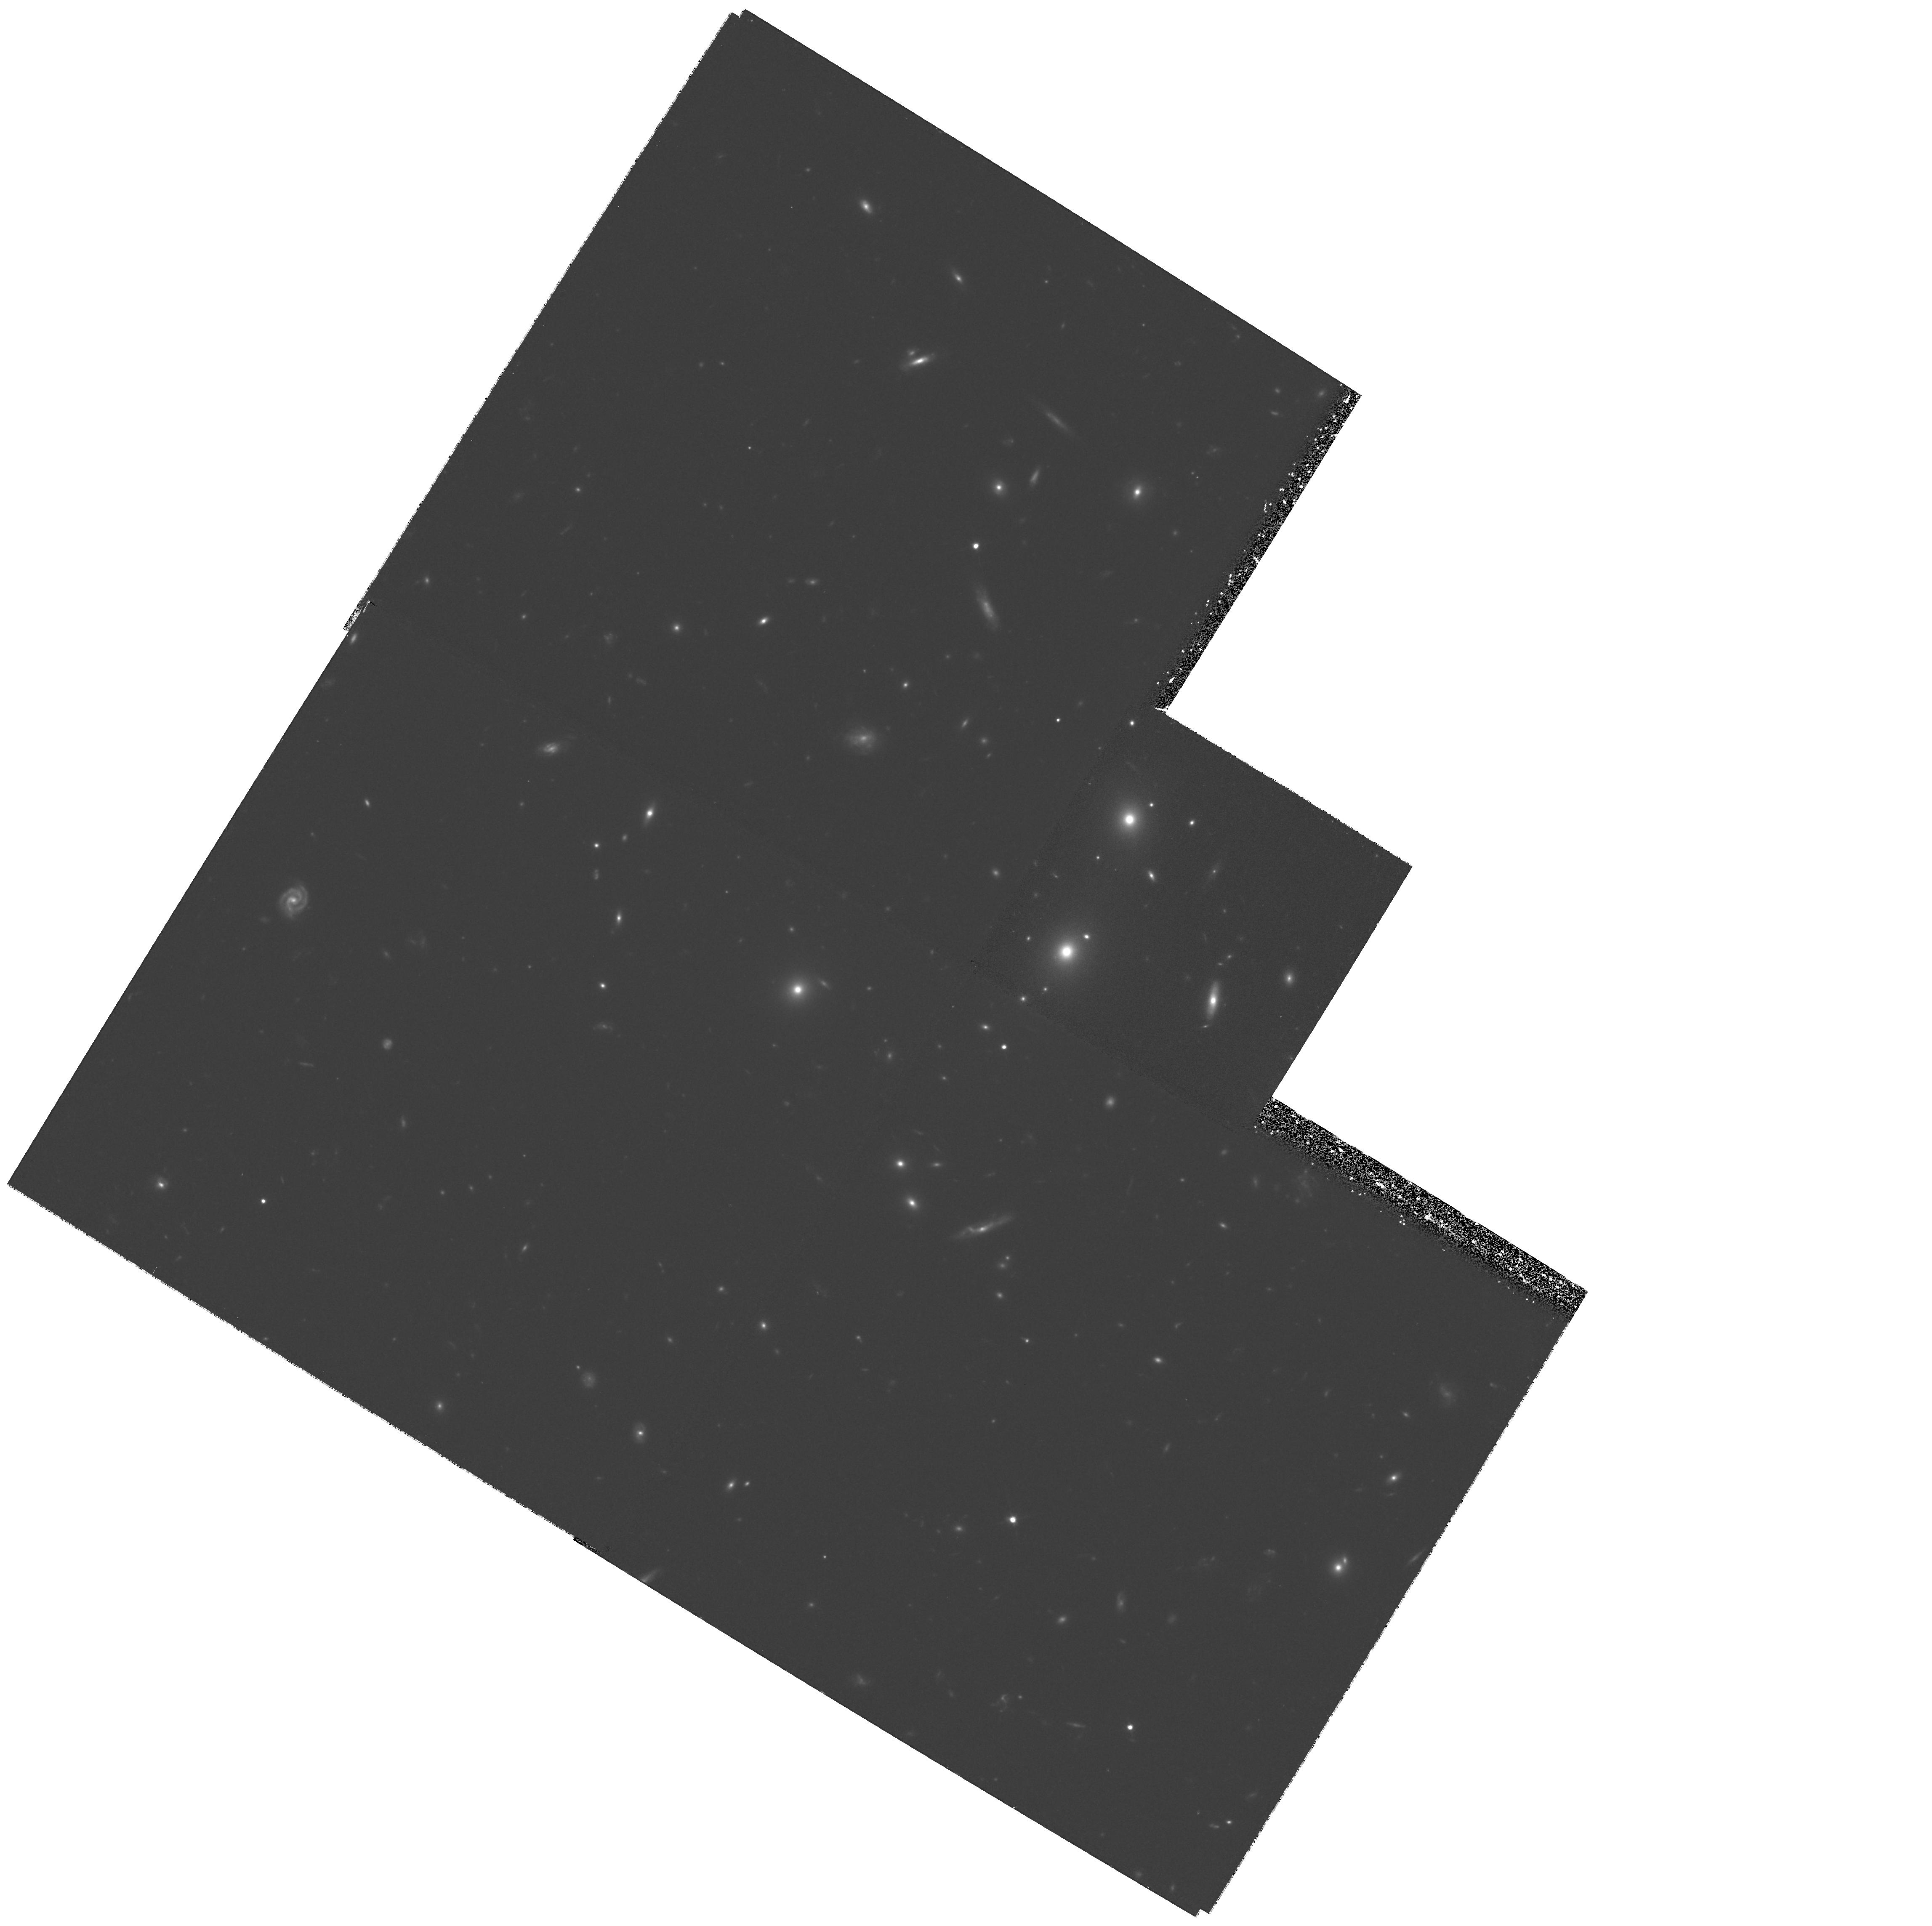
Target: 5C12.251. Instrument: WFPC2/PC. Filter: F702W. Exposure: 1.4 h. Observation ID: hst_6675_05_wfpc2_pc_f702w_u4n205

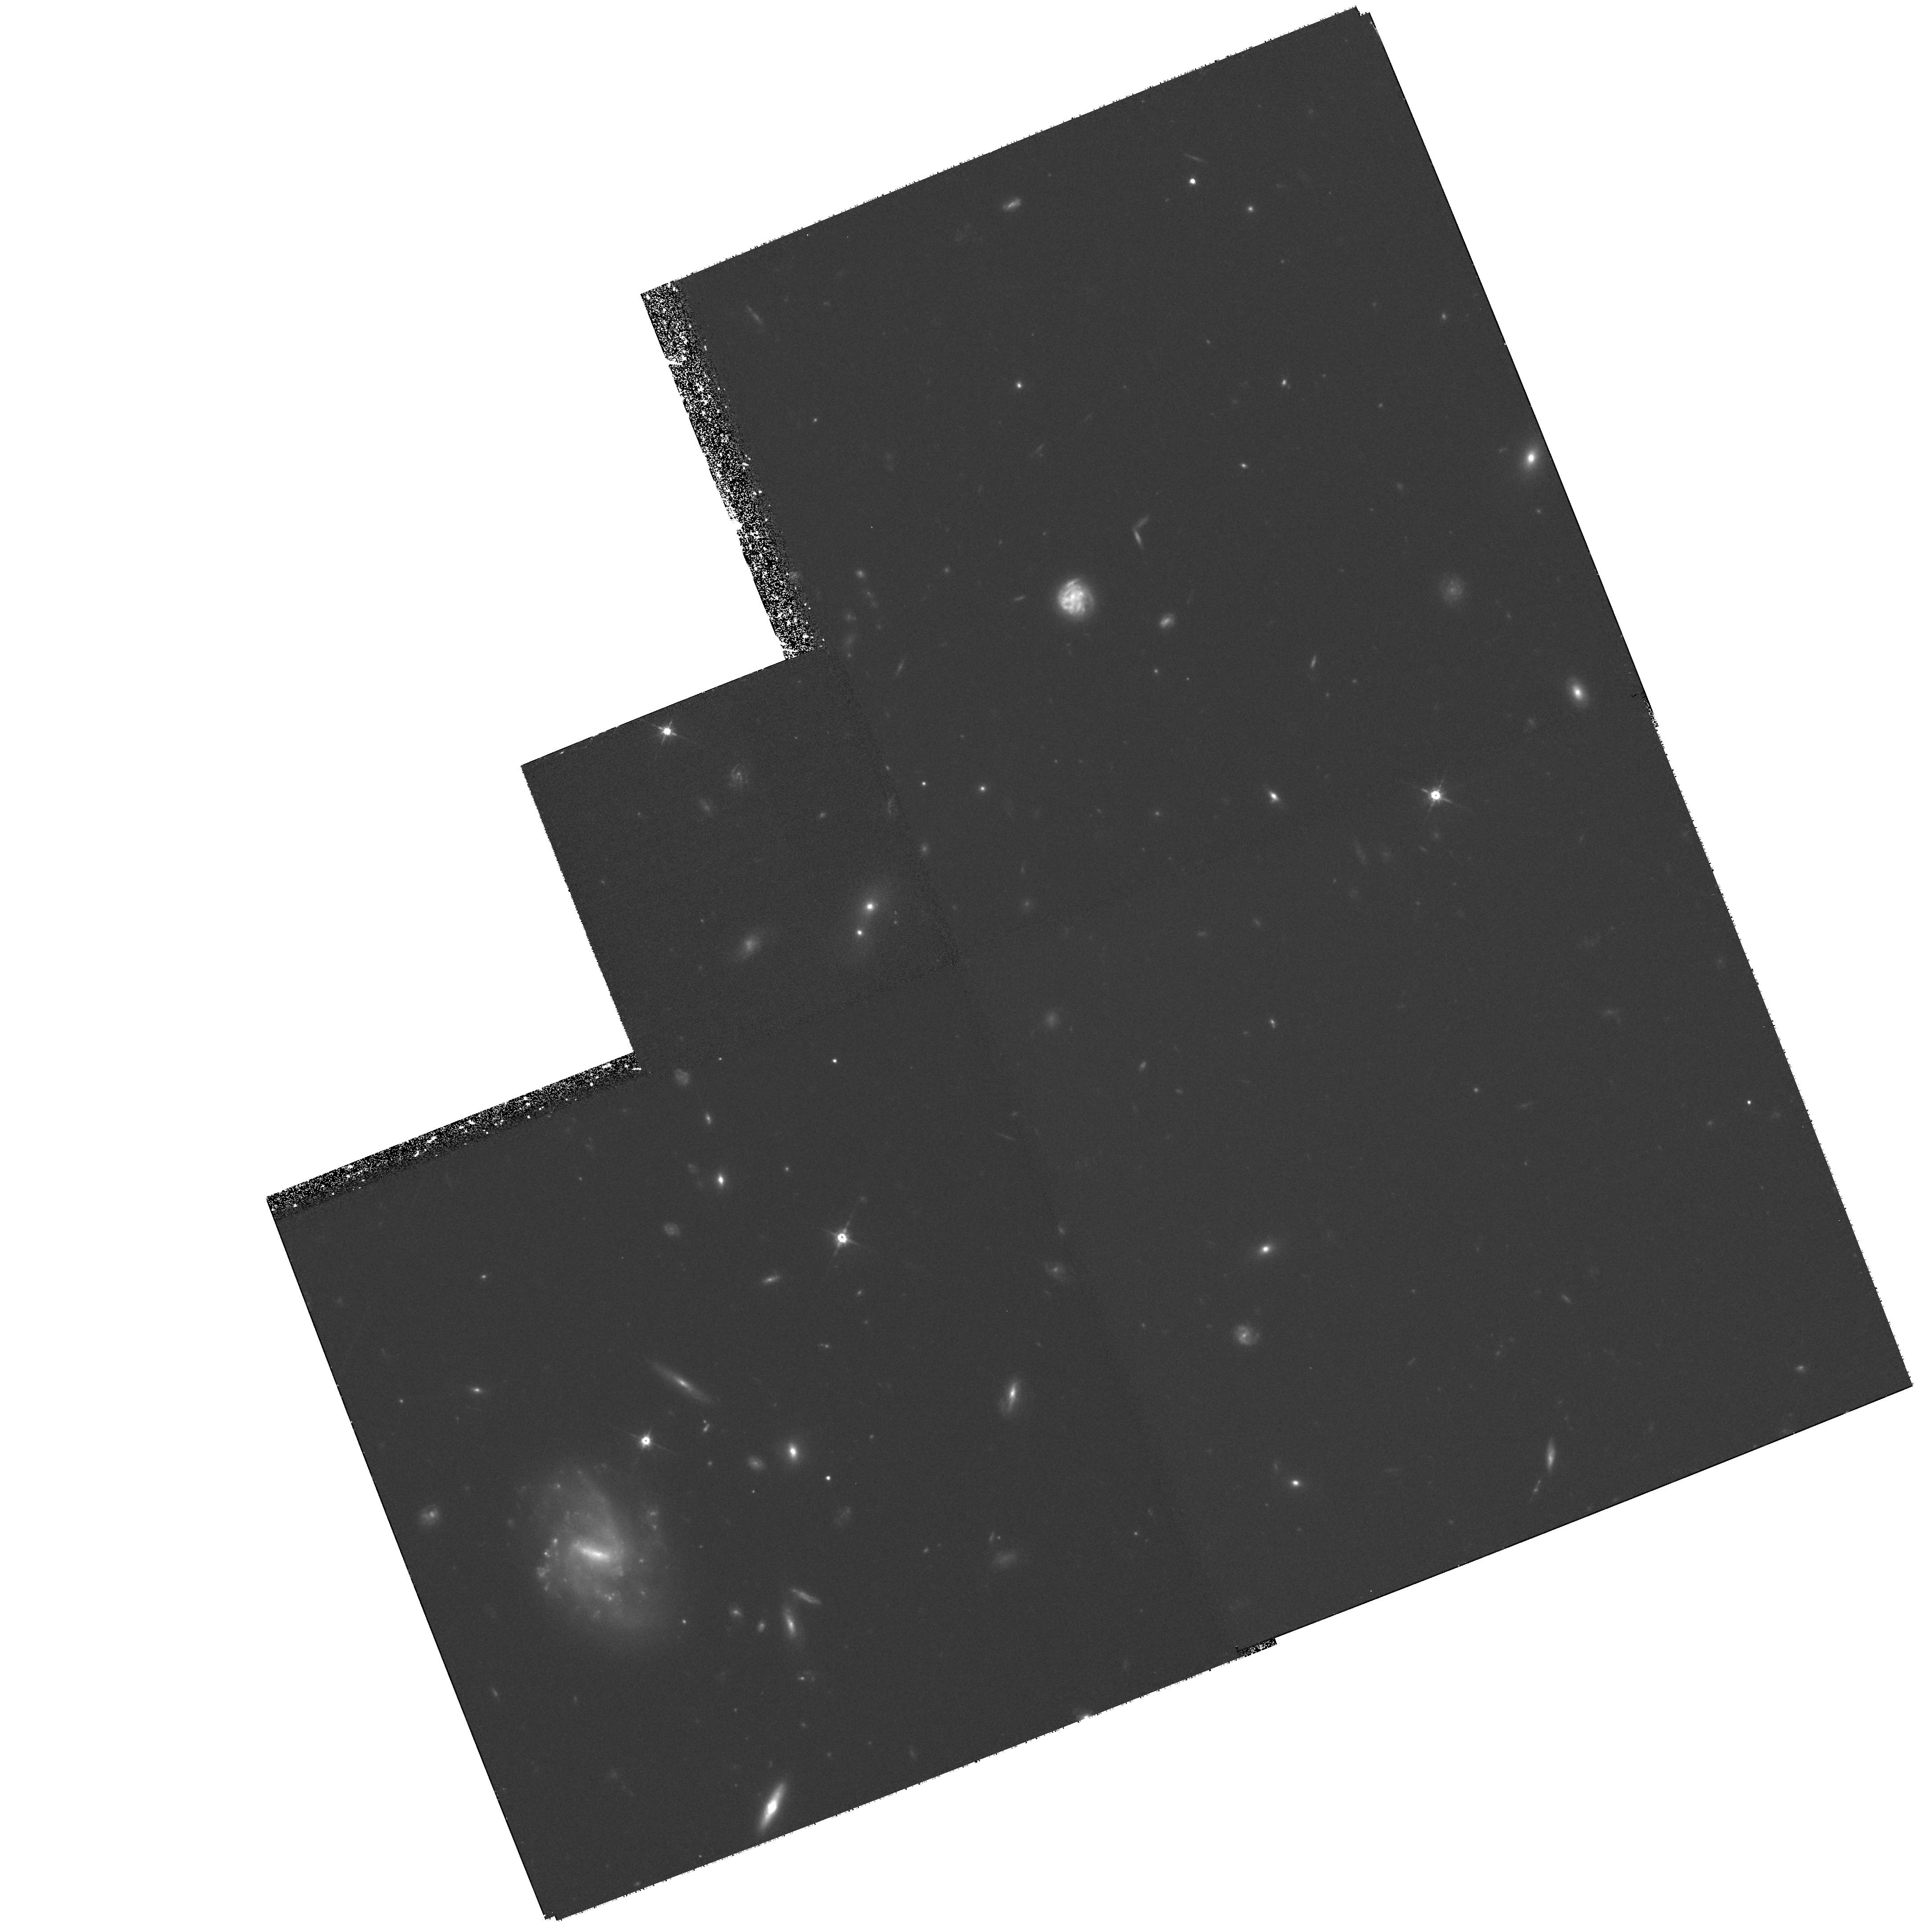
Target: 3C16. Instrument: WFPC2/PC. Filter: F702W. Exposure: 2 h. Observation ID: hst_6675_01_wfpc2_pc_f702w_u4n201

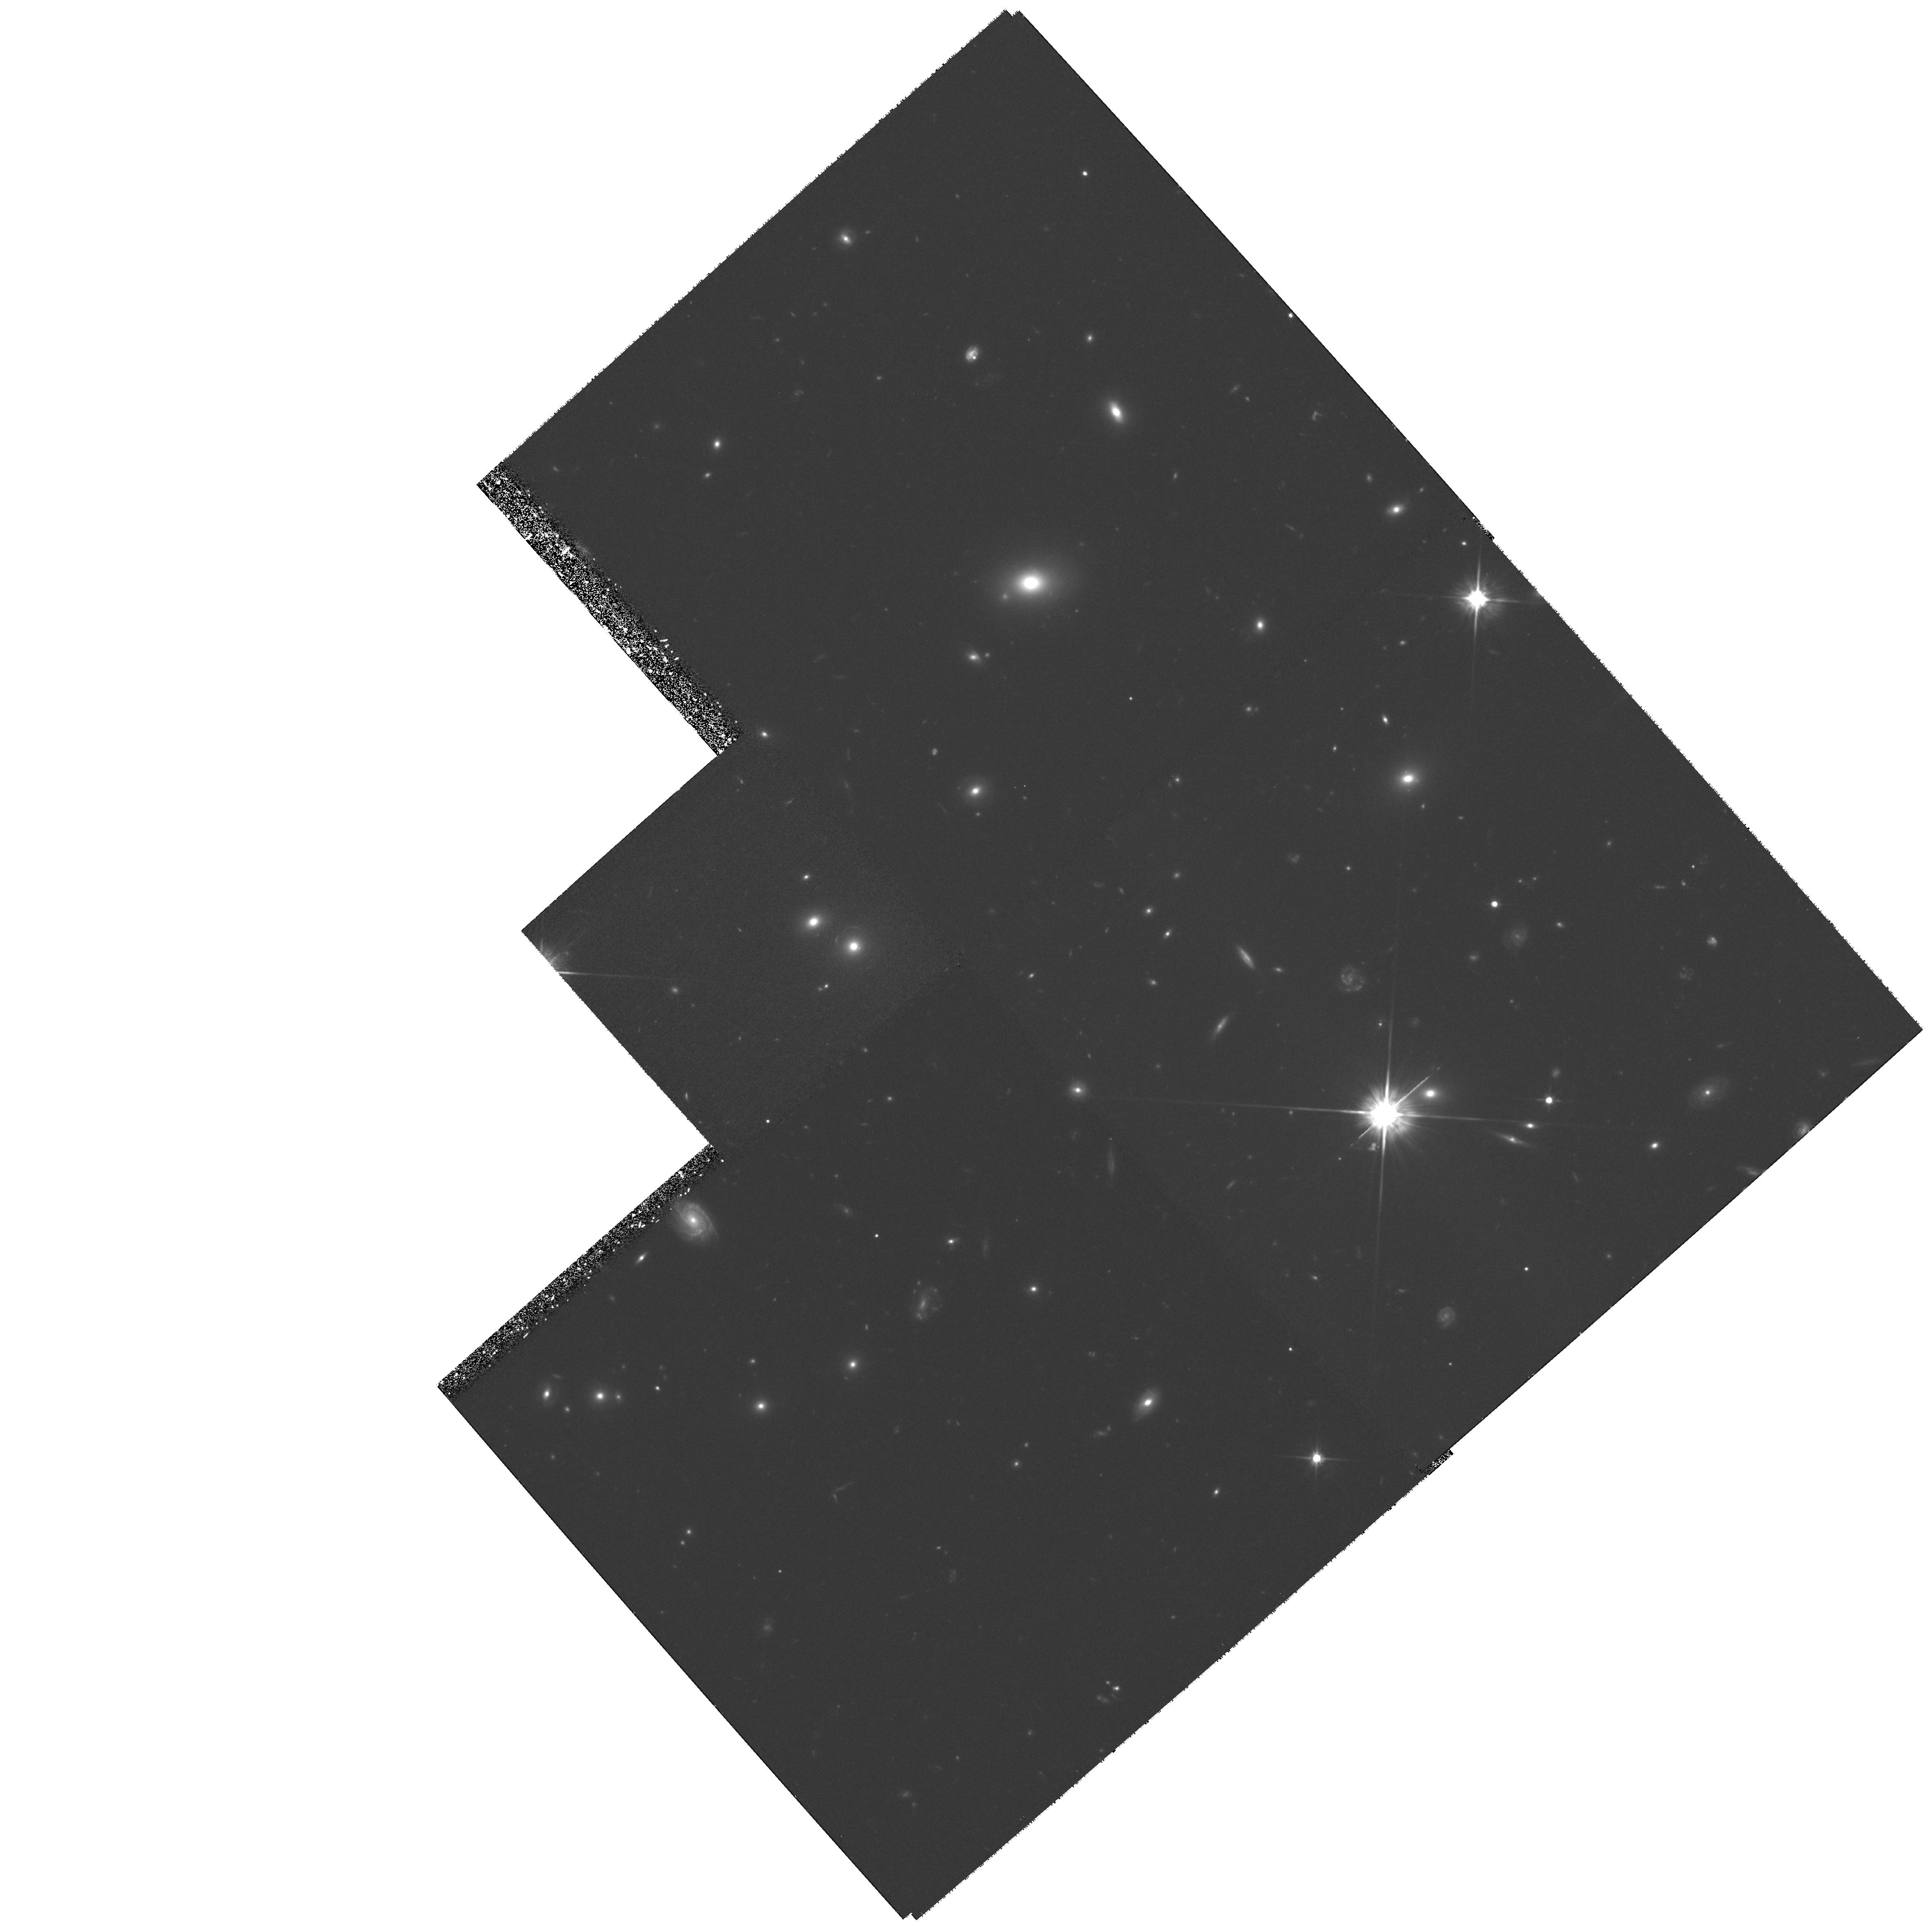
Target: 5C6.124. Instrument: WFPC2/PC. Filter: F702W. Exposure: 2.9 h. Observation ID: hst_6675_02_wfpc2_pc_f702w_u4n202

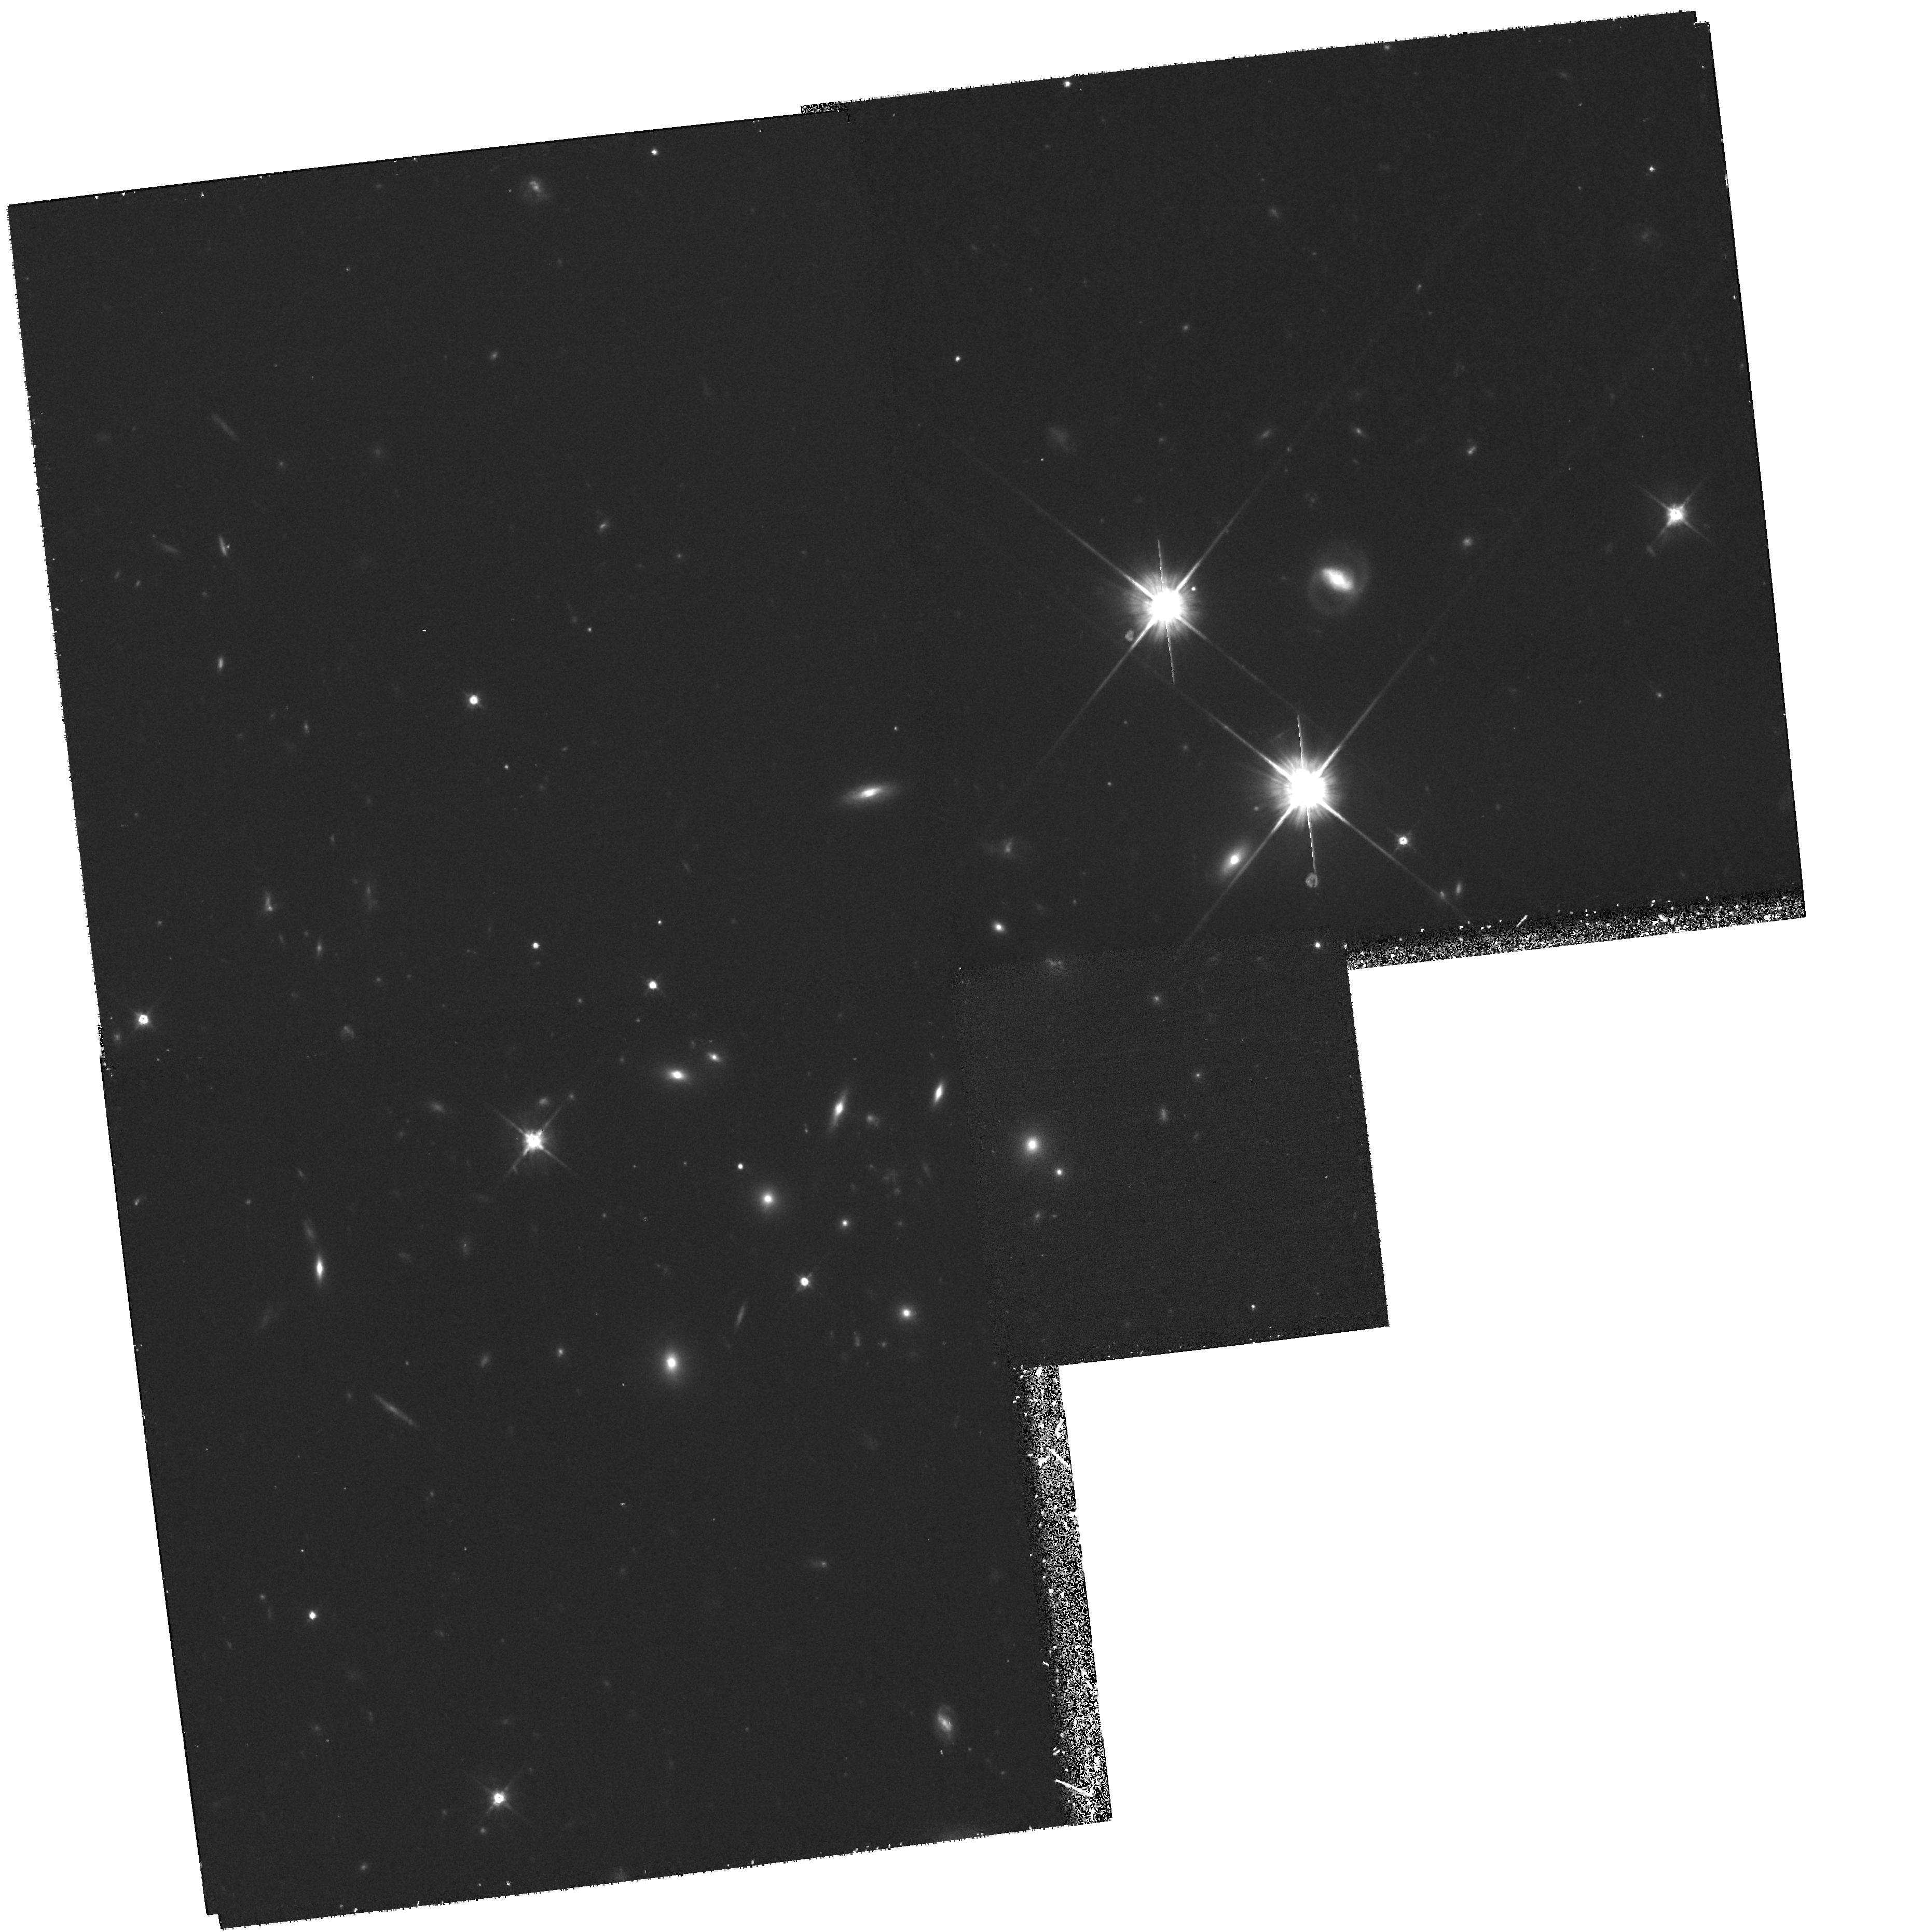
Target: 4C27.51. Instrument: WFPC2/PC. Filter: F702W. Exposure: 1.4 h. Observation ID: hst_6675_06_wfpc2_pc_f702w_u4n206

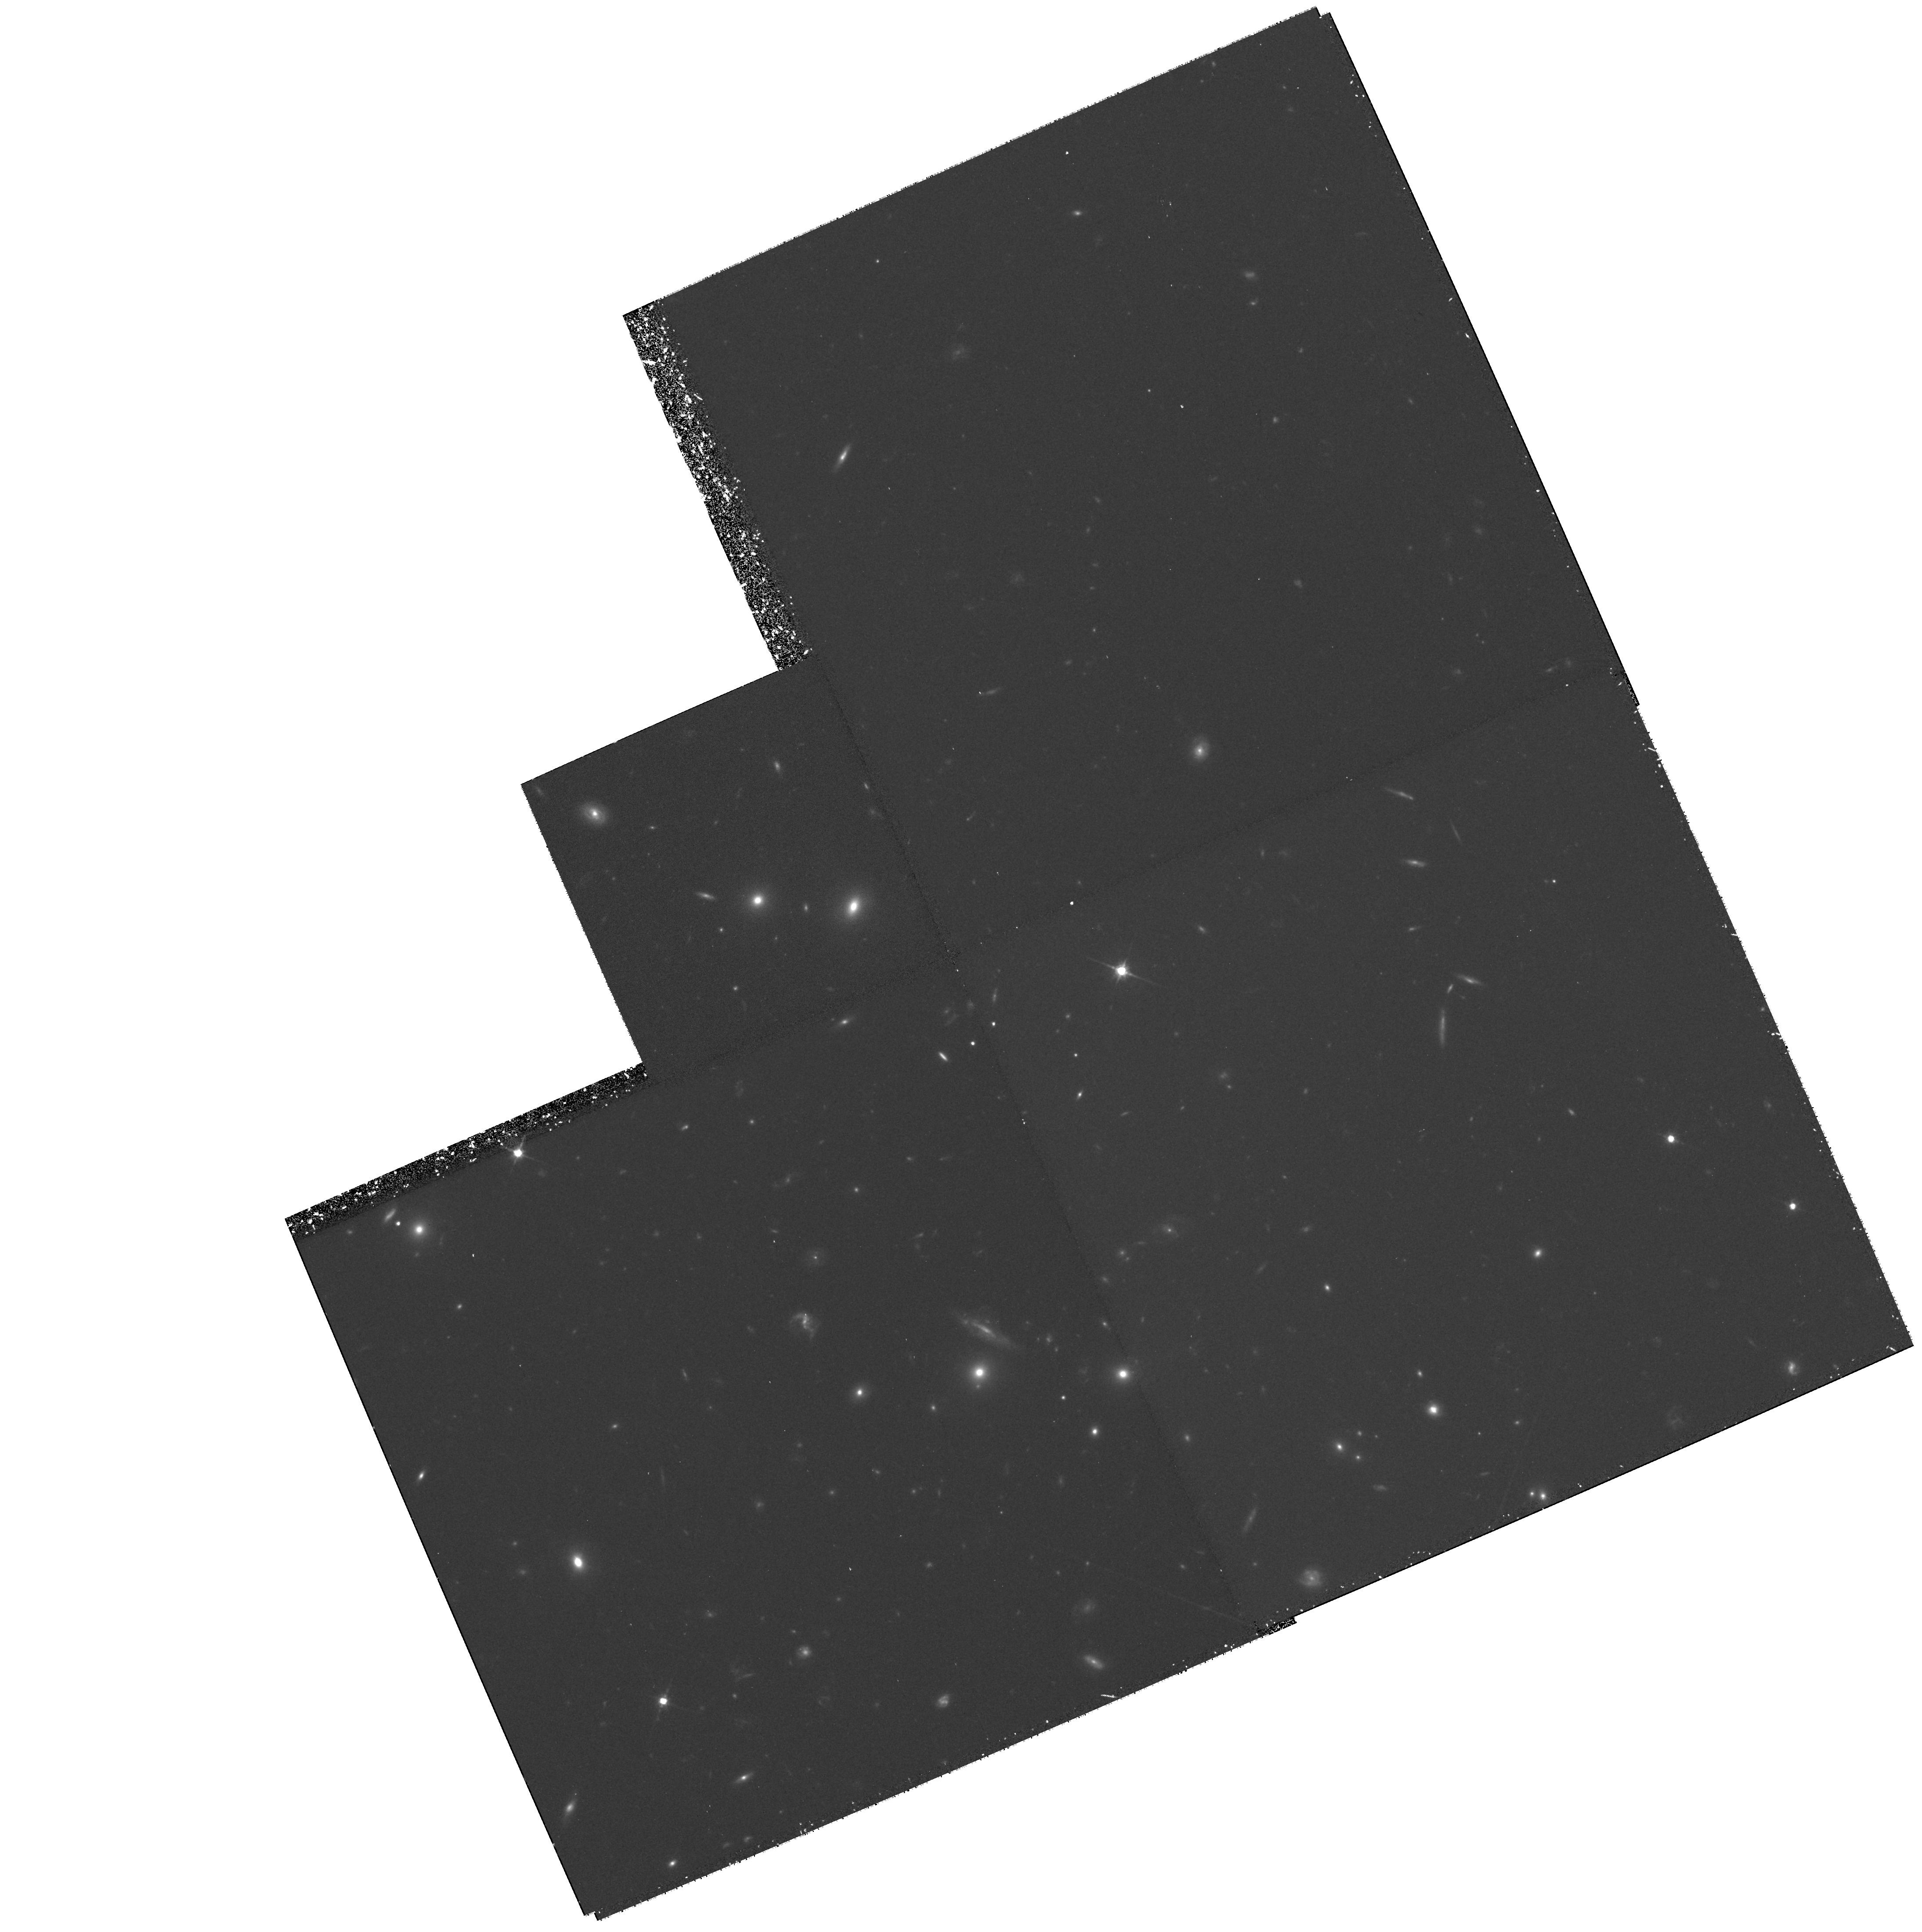
Target: PKS0101+023. Instrument: WFPC2/PC. Filter: F702W. Exposure: 2.1 h. Observation ID: hst_6675_04_wfpc2_pc_f702w_u4n204

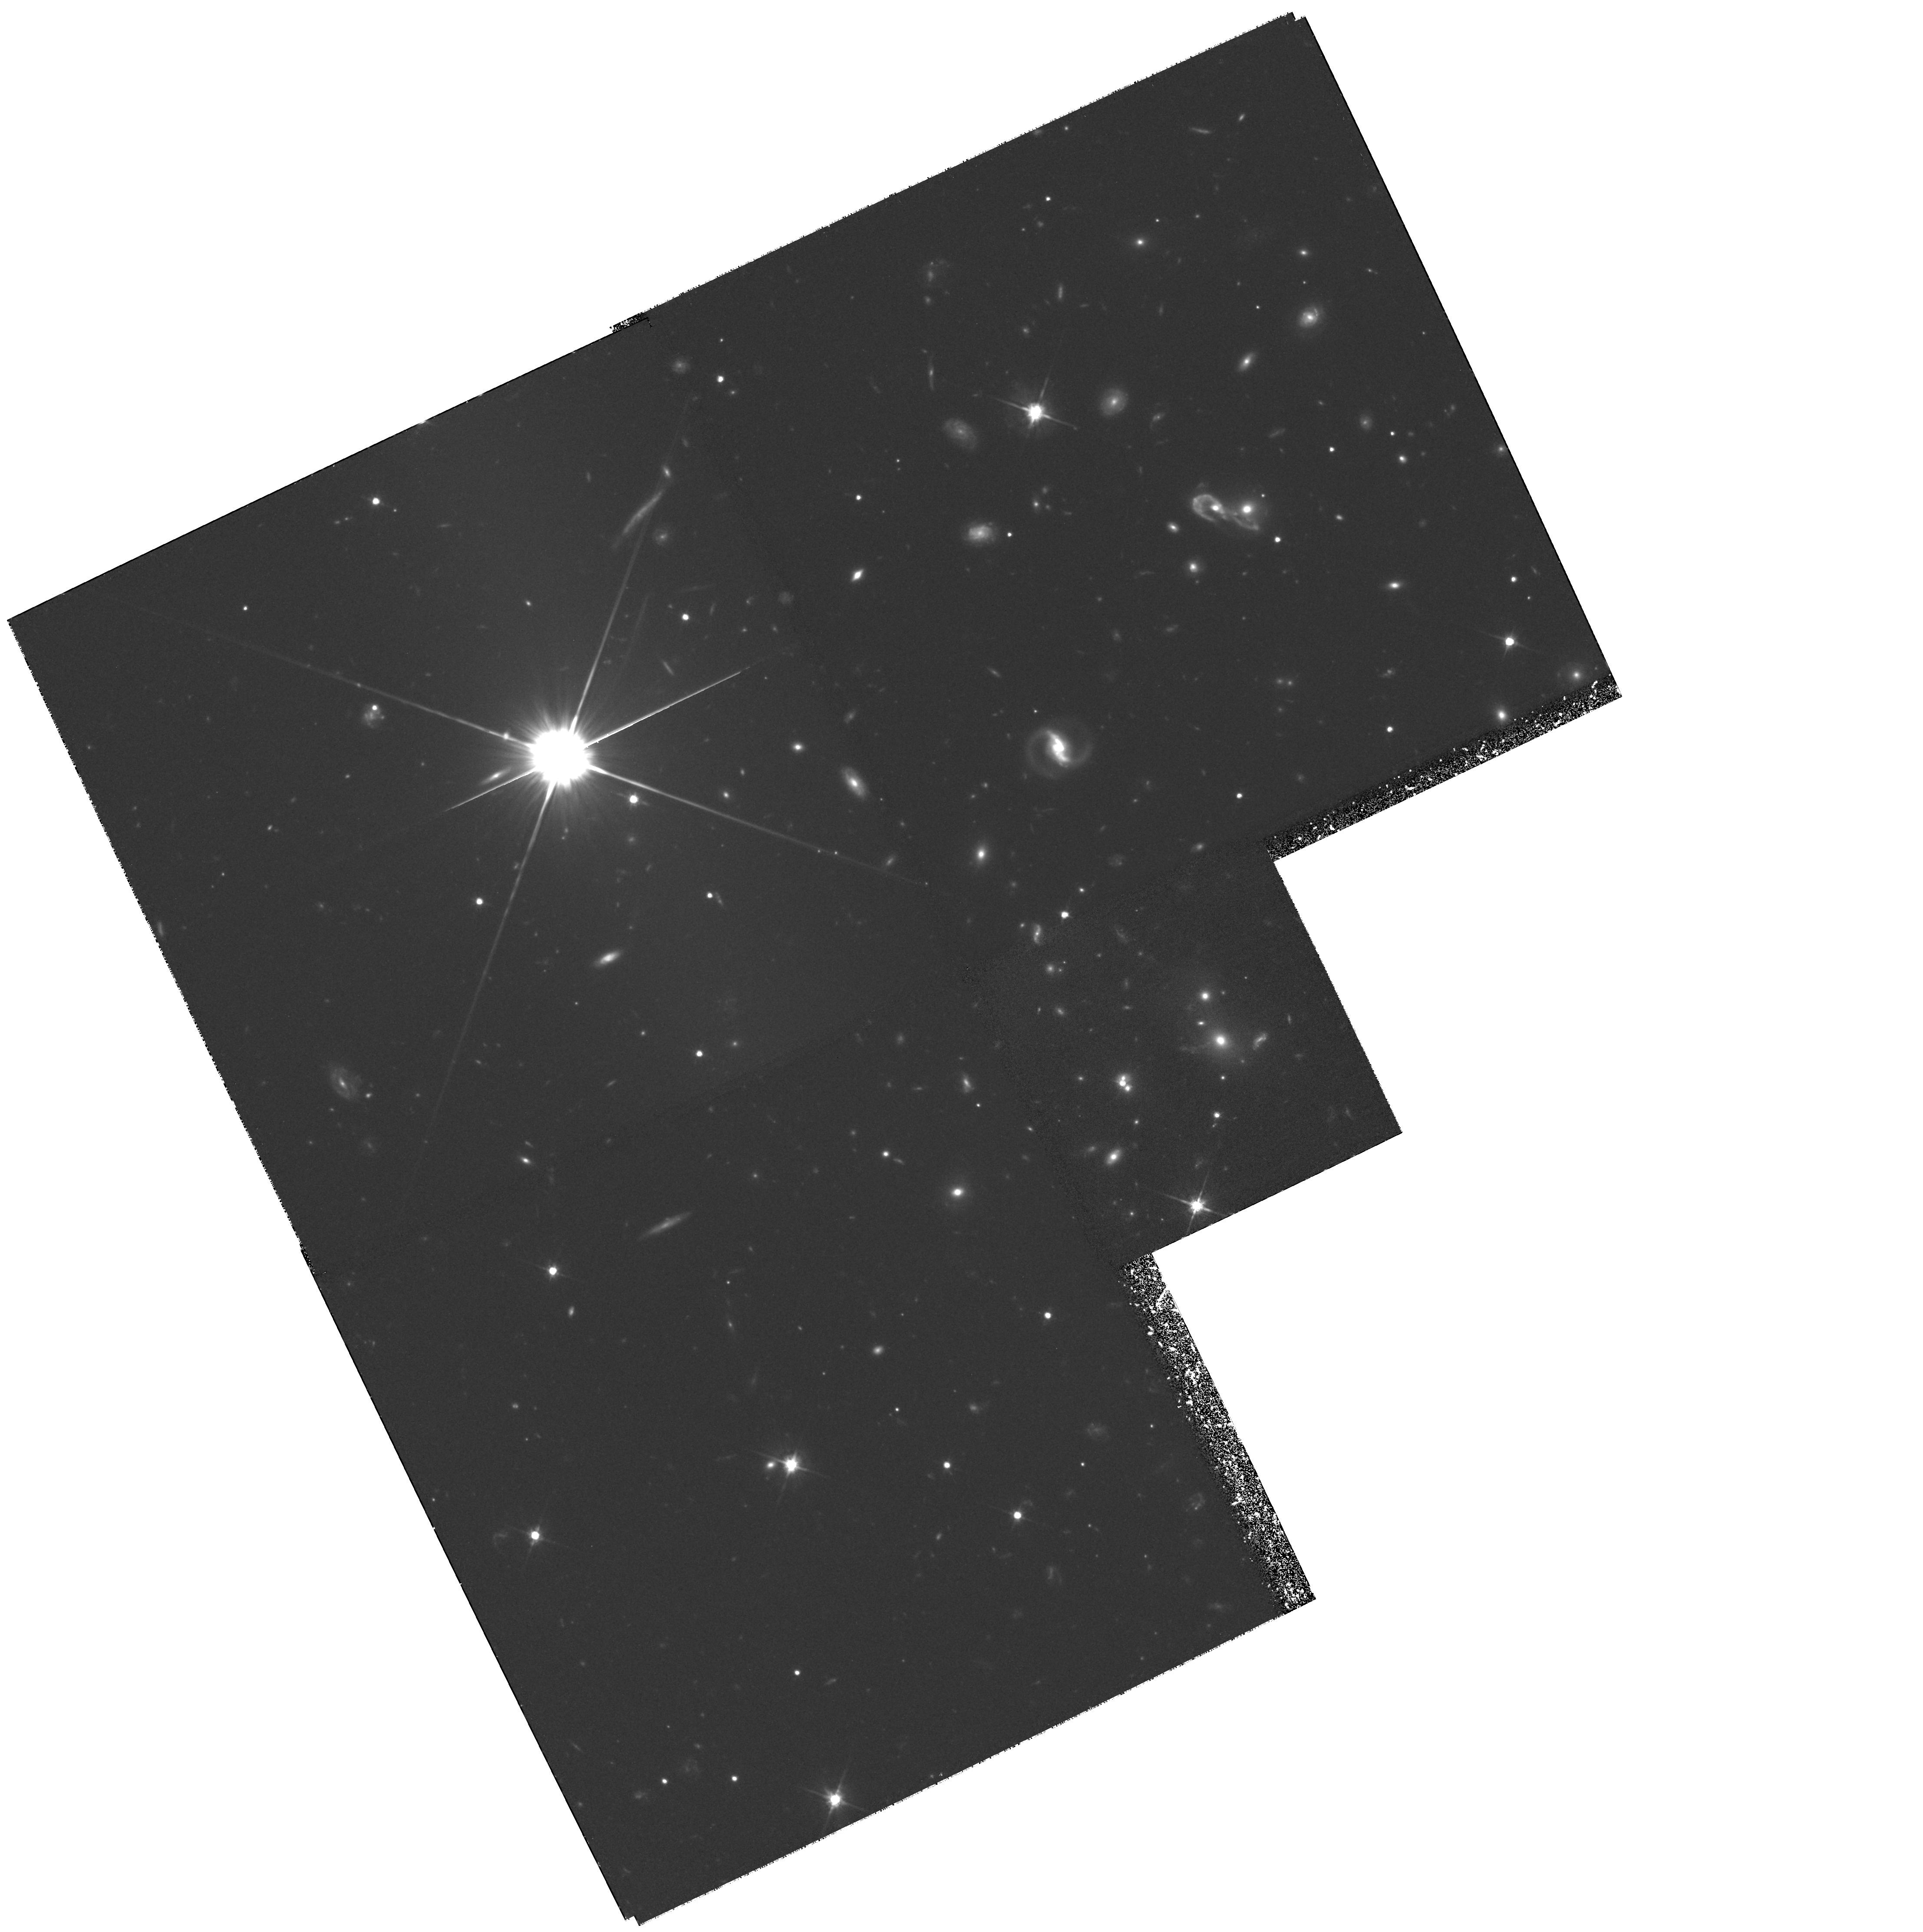
Target: 3C435A. Instrument: WFPC2/PC. Filter: F702W. Exposure: 4.1 h. Observation ID: hst_6675_03_wfpc2_pc_f702w_u4n203

The Evolution of Galaxies in Groups (PI: Zirbel, Esther)

There is now convincing evidence that galaxy evolution has progressed as a strong function of the environment. The strongest evolution is seen in the cores of rich clusters, which, at the present epoch, are dominated by red, early type galaxies, whereas comparable clusters at z ~ 0.4 have blue star-forming spiral galaxies in addition to galaxies with disturbed morphologies. The evolution of galaxies in the field is milder and observed mostly among low luminosity irregular galaxies. The marked contrast between the rich cluster and field results makes it difficult to construct a convincing unified picture of what environmental processes are driving galaxy evolution. Here we propose to observe galaxies in small groups at z ~ 0.4, that ``bridge'' the 10^4 density gap between the two environmental extremes. We will determine the morphological mix of galaxies in groups to examine how this depends on group richness. Furthermore, we will compare the frequency and severity of the morphological disturbances of galaxies in groups to those of galaxies in the field and in rich clusters. This analysis will help confine those environmental mechanisms that transform galaxies. We propose to obtain HST images with the F702W filter of 10 groups, which have already been extensively studied photometrically and spectroscopically. With 10 4-orbit observations we will get a large enough and deep enough sample to study galaxy evolution over a range of environments.